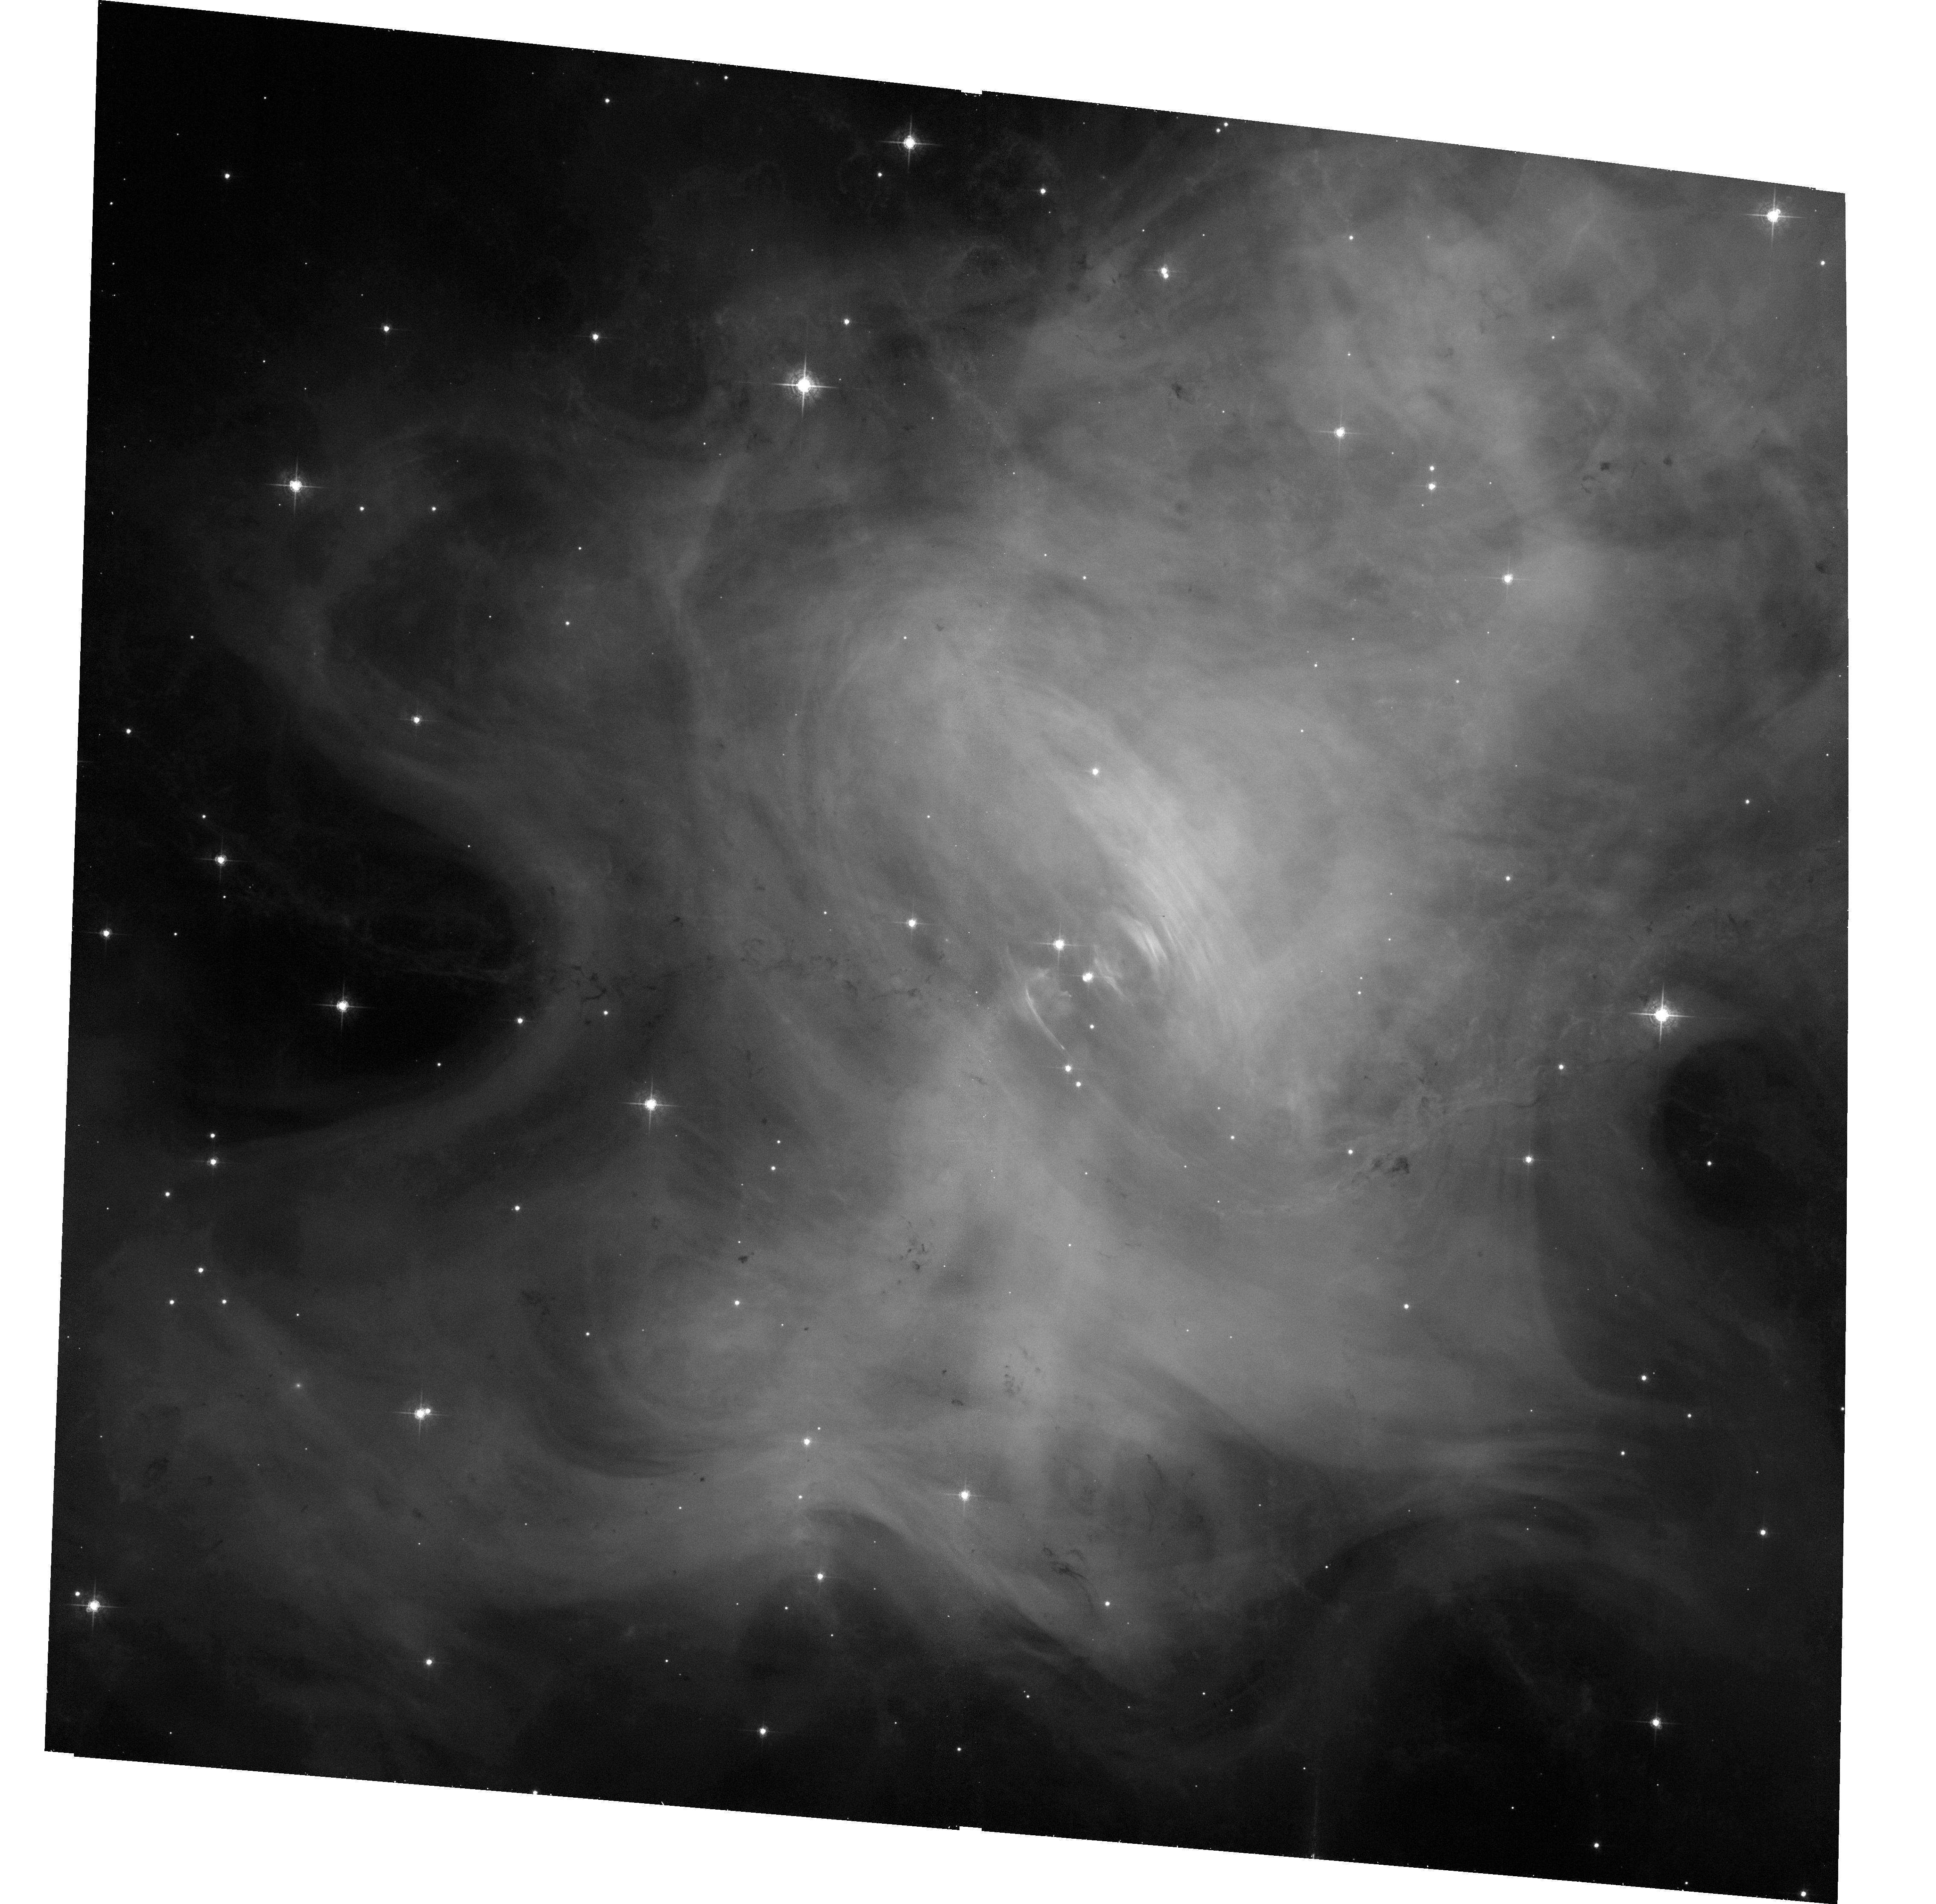
Target: CRAB
Instrument: ACS/WFC
Filter: F550M
Exposure: 33 min
Observation ID: hst_13751_01_acs_wfc_f550m_jcn901

Imaging the Crab nebula when it is flaring in gamma-rays (PI: De Luca, Andrea)

One of the most intriguing results of the gamma-ray instruments currently in orbit has been the detection of powerful flares from the Crab Nebula. Such events, with a recurrence time of about once per year, can be so dramatic to make the system the brightest source in the gamma-ray sky, as it occurred in April 2011. Such a discovery challenges our understanding of how pulsar wind nebulae work and defies current astrophysical models for particle acceleration. With the aim of locating the site(s) of the flares, an ad hoc HST strategy have been put in place to be prepared and react promptly in case of a new brightening in gamma rays. We ask here for a triggered TOO observation of the Crab Nebula with ACS/WFC in case a gamma-ray flare is announced by the Agile and/or the Fermi missions. This TOO is crucial part of a multiwavelength program that we have organized, based on lessons learnt from our follow-up observations of previous flares, including a regular (quarterly) monitoring of the source both in X-rays and optical through a joint Chandra-HST proposal.